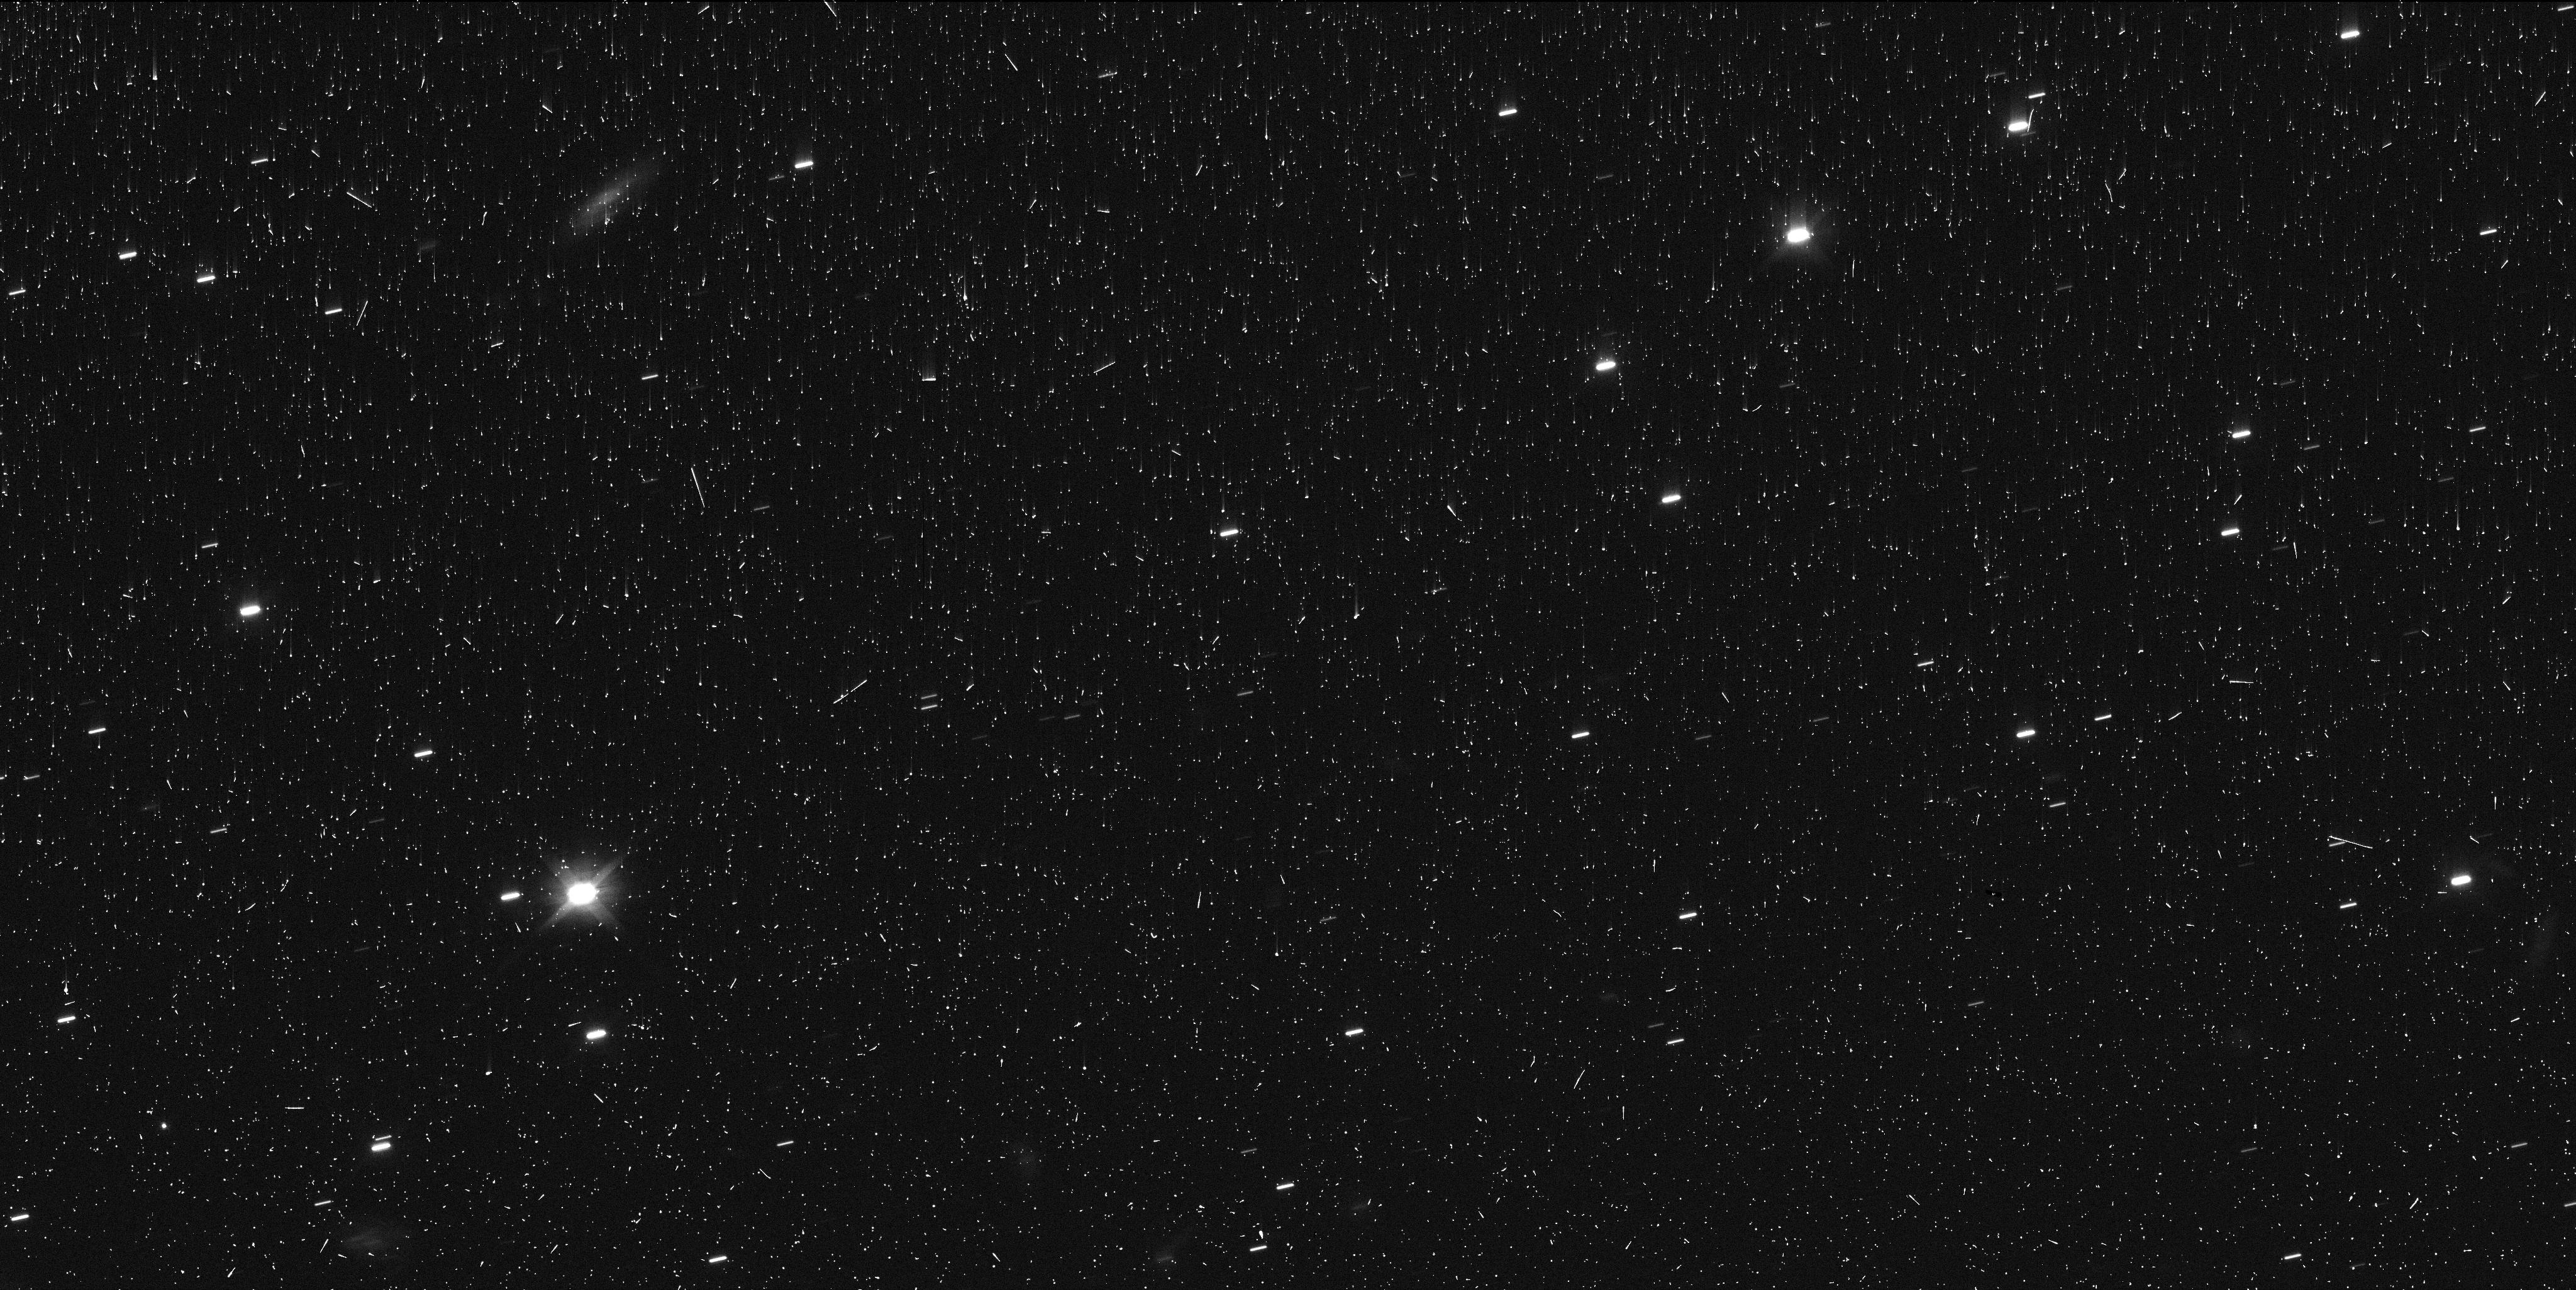
Target: 95626
Instrument: WFC3/UVIS
Filter: F555W
Exposure: 8 min
Observation ID: ifho03plq

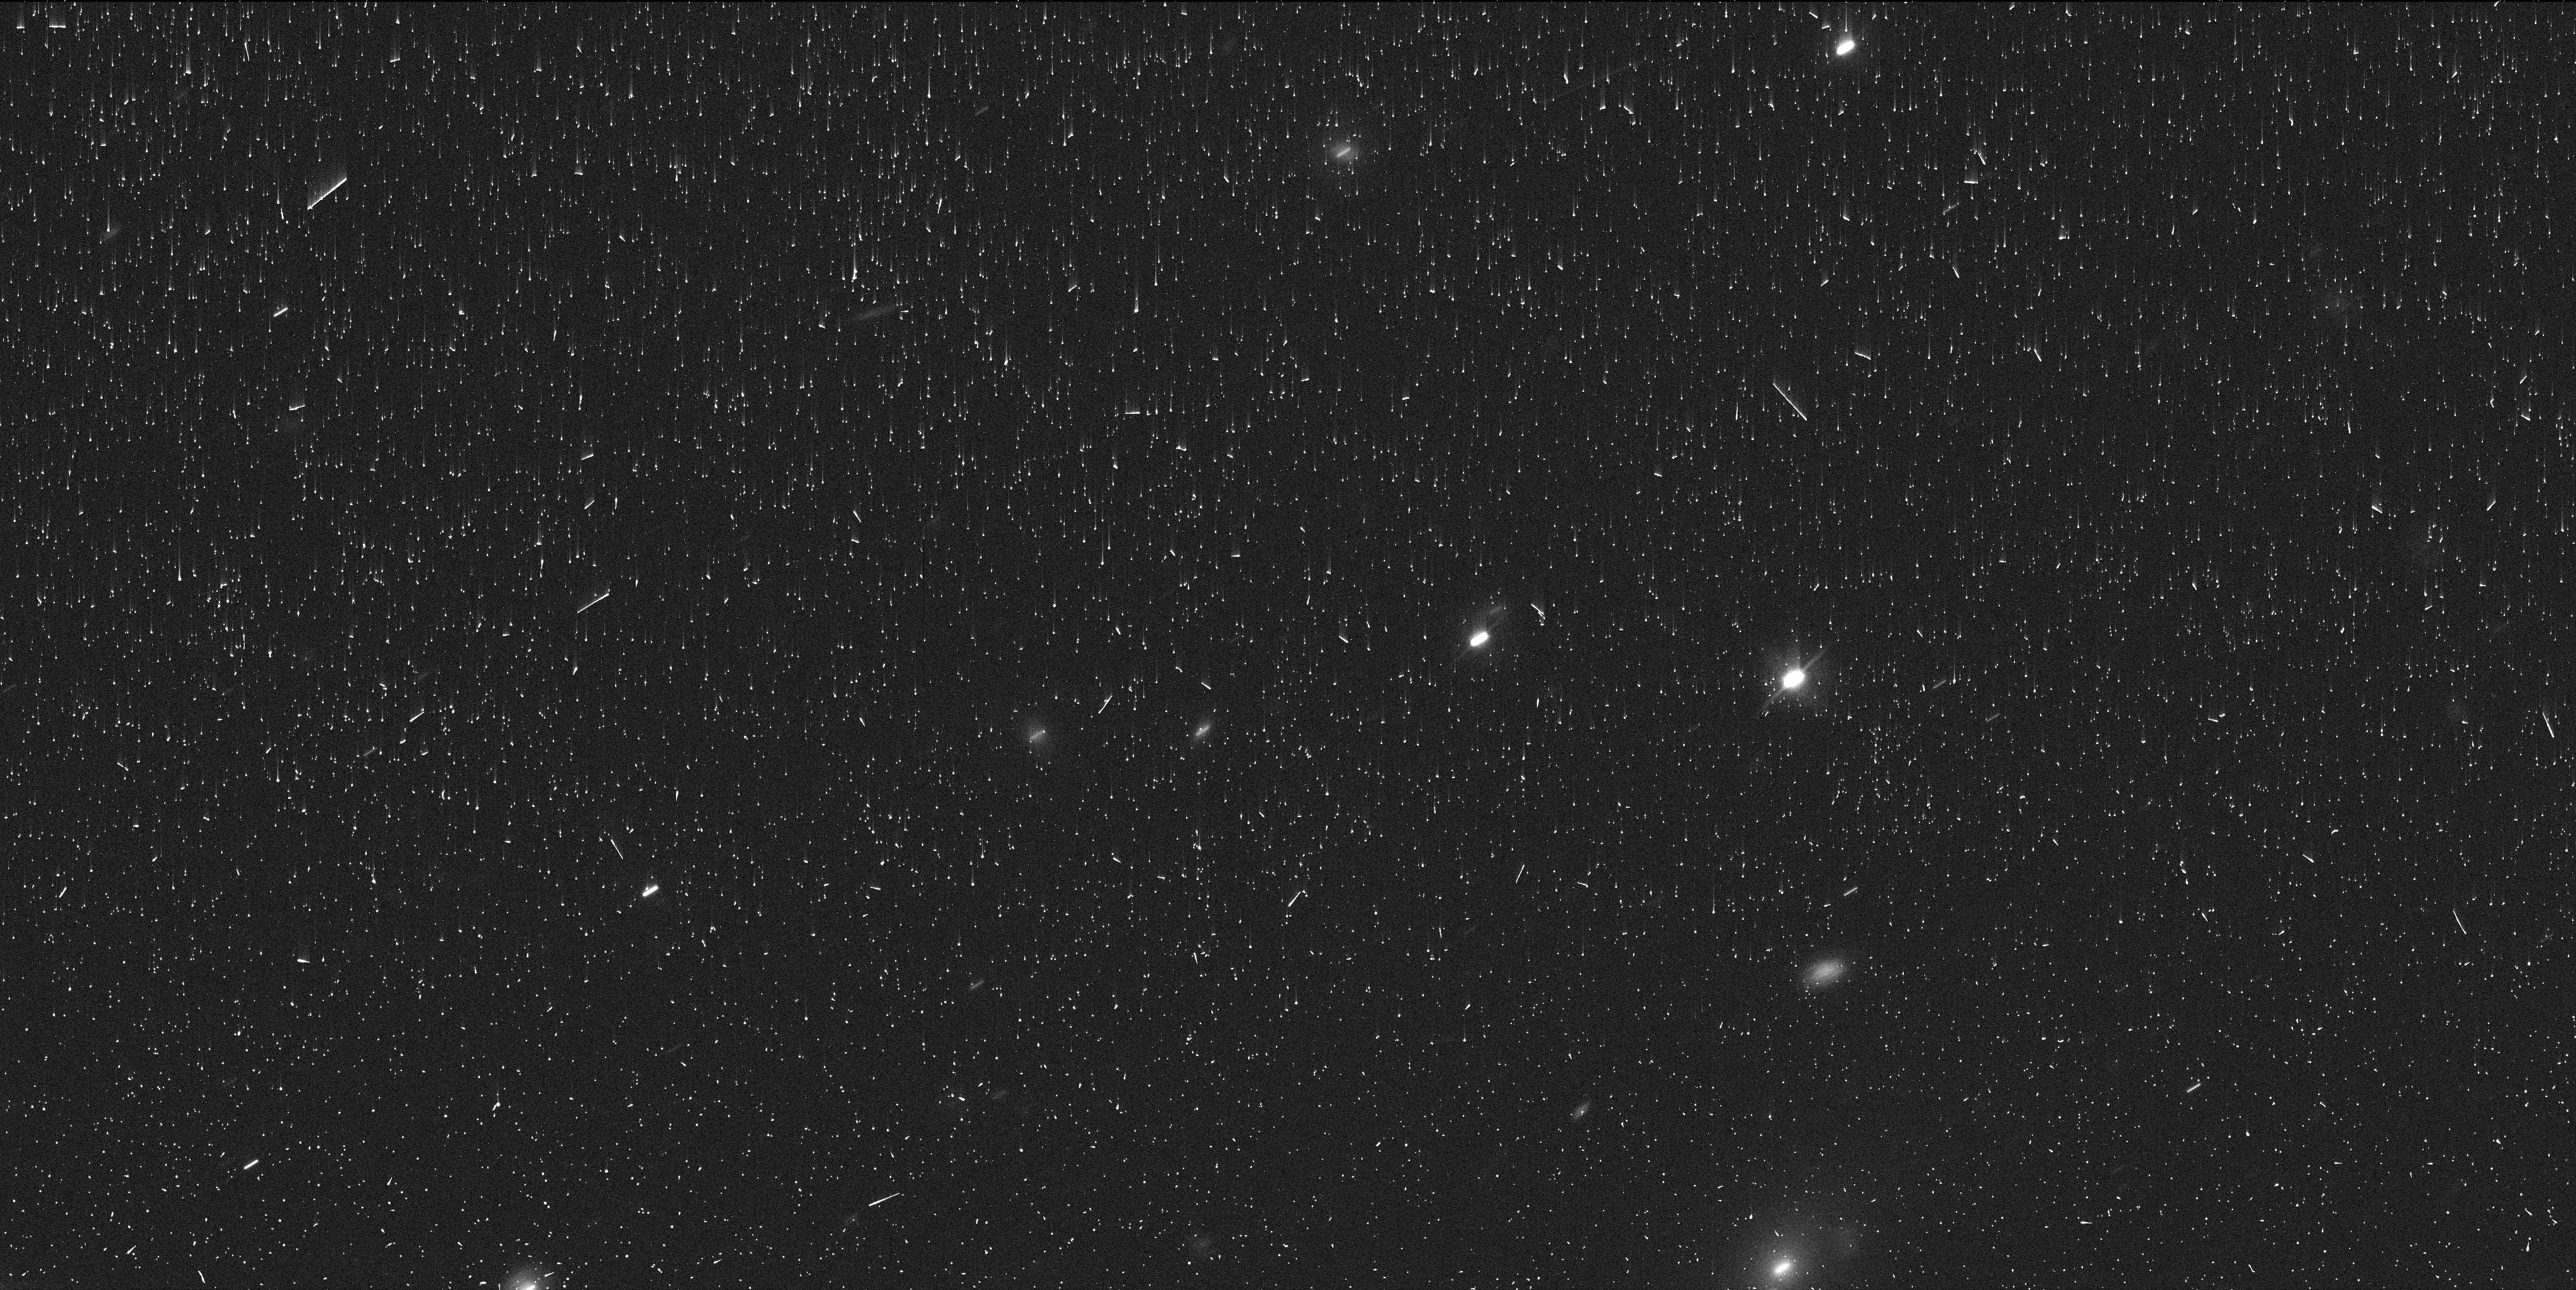
Target: 88269
Instrument: WFC3/UVIS
Filter: F555W
Exposure: 8 min
Observation ID: ifho04rsq

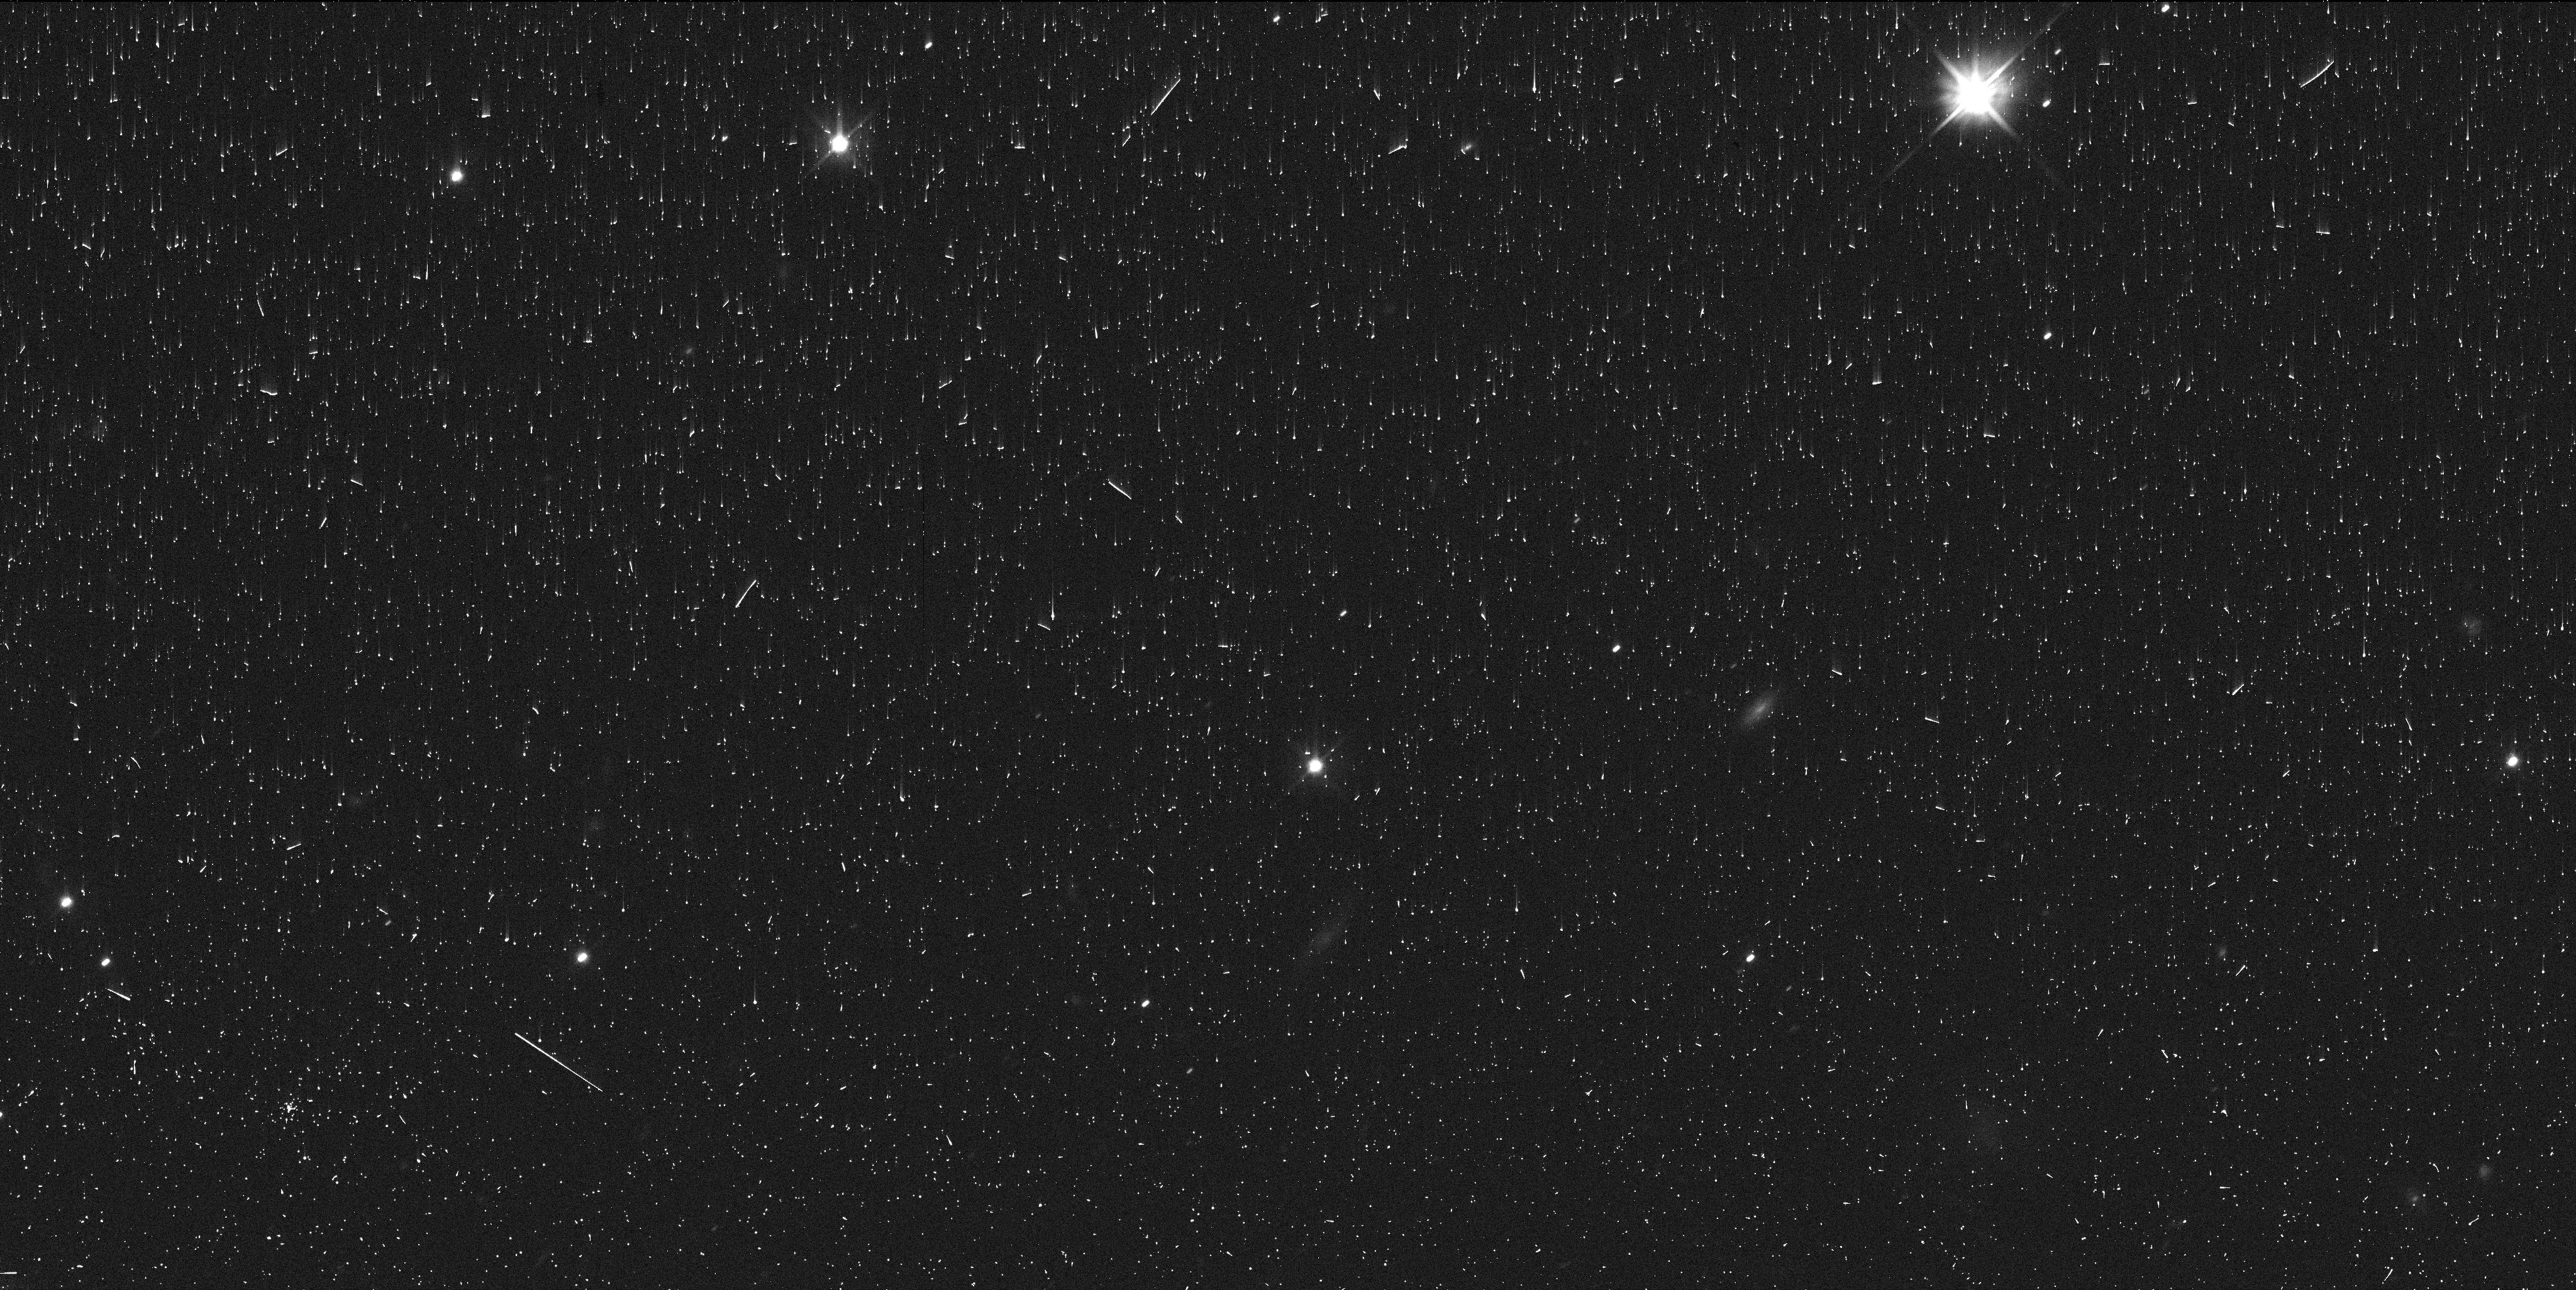
Target: 29981
Instrument: WFC3/UVIS
Filter: F555W
Exposure: 8 min
Observation ID: ifho19jhq

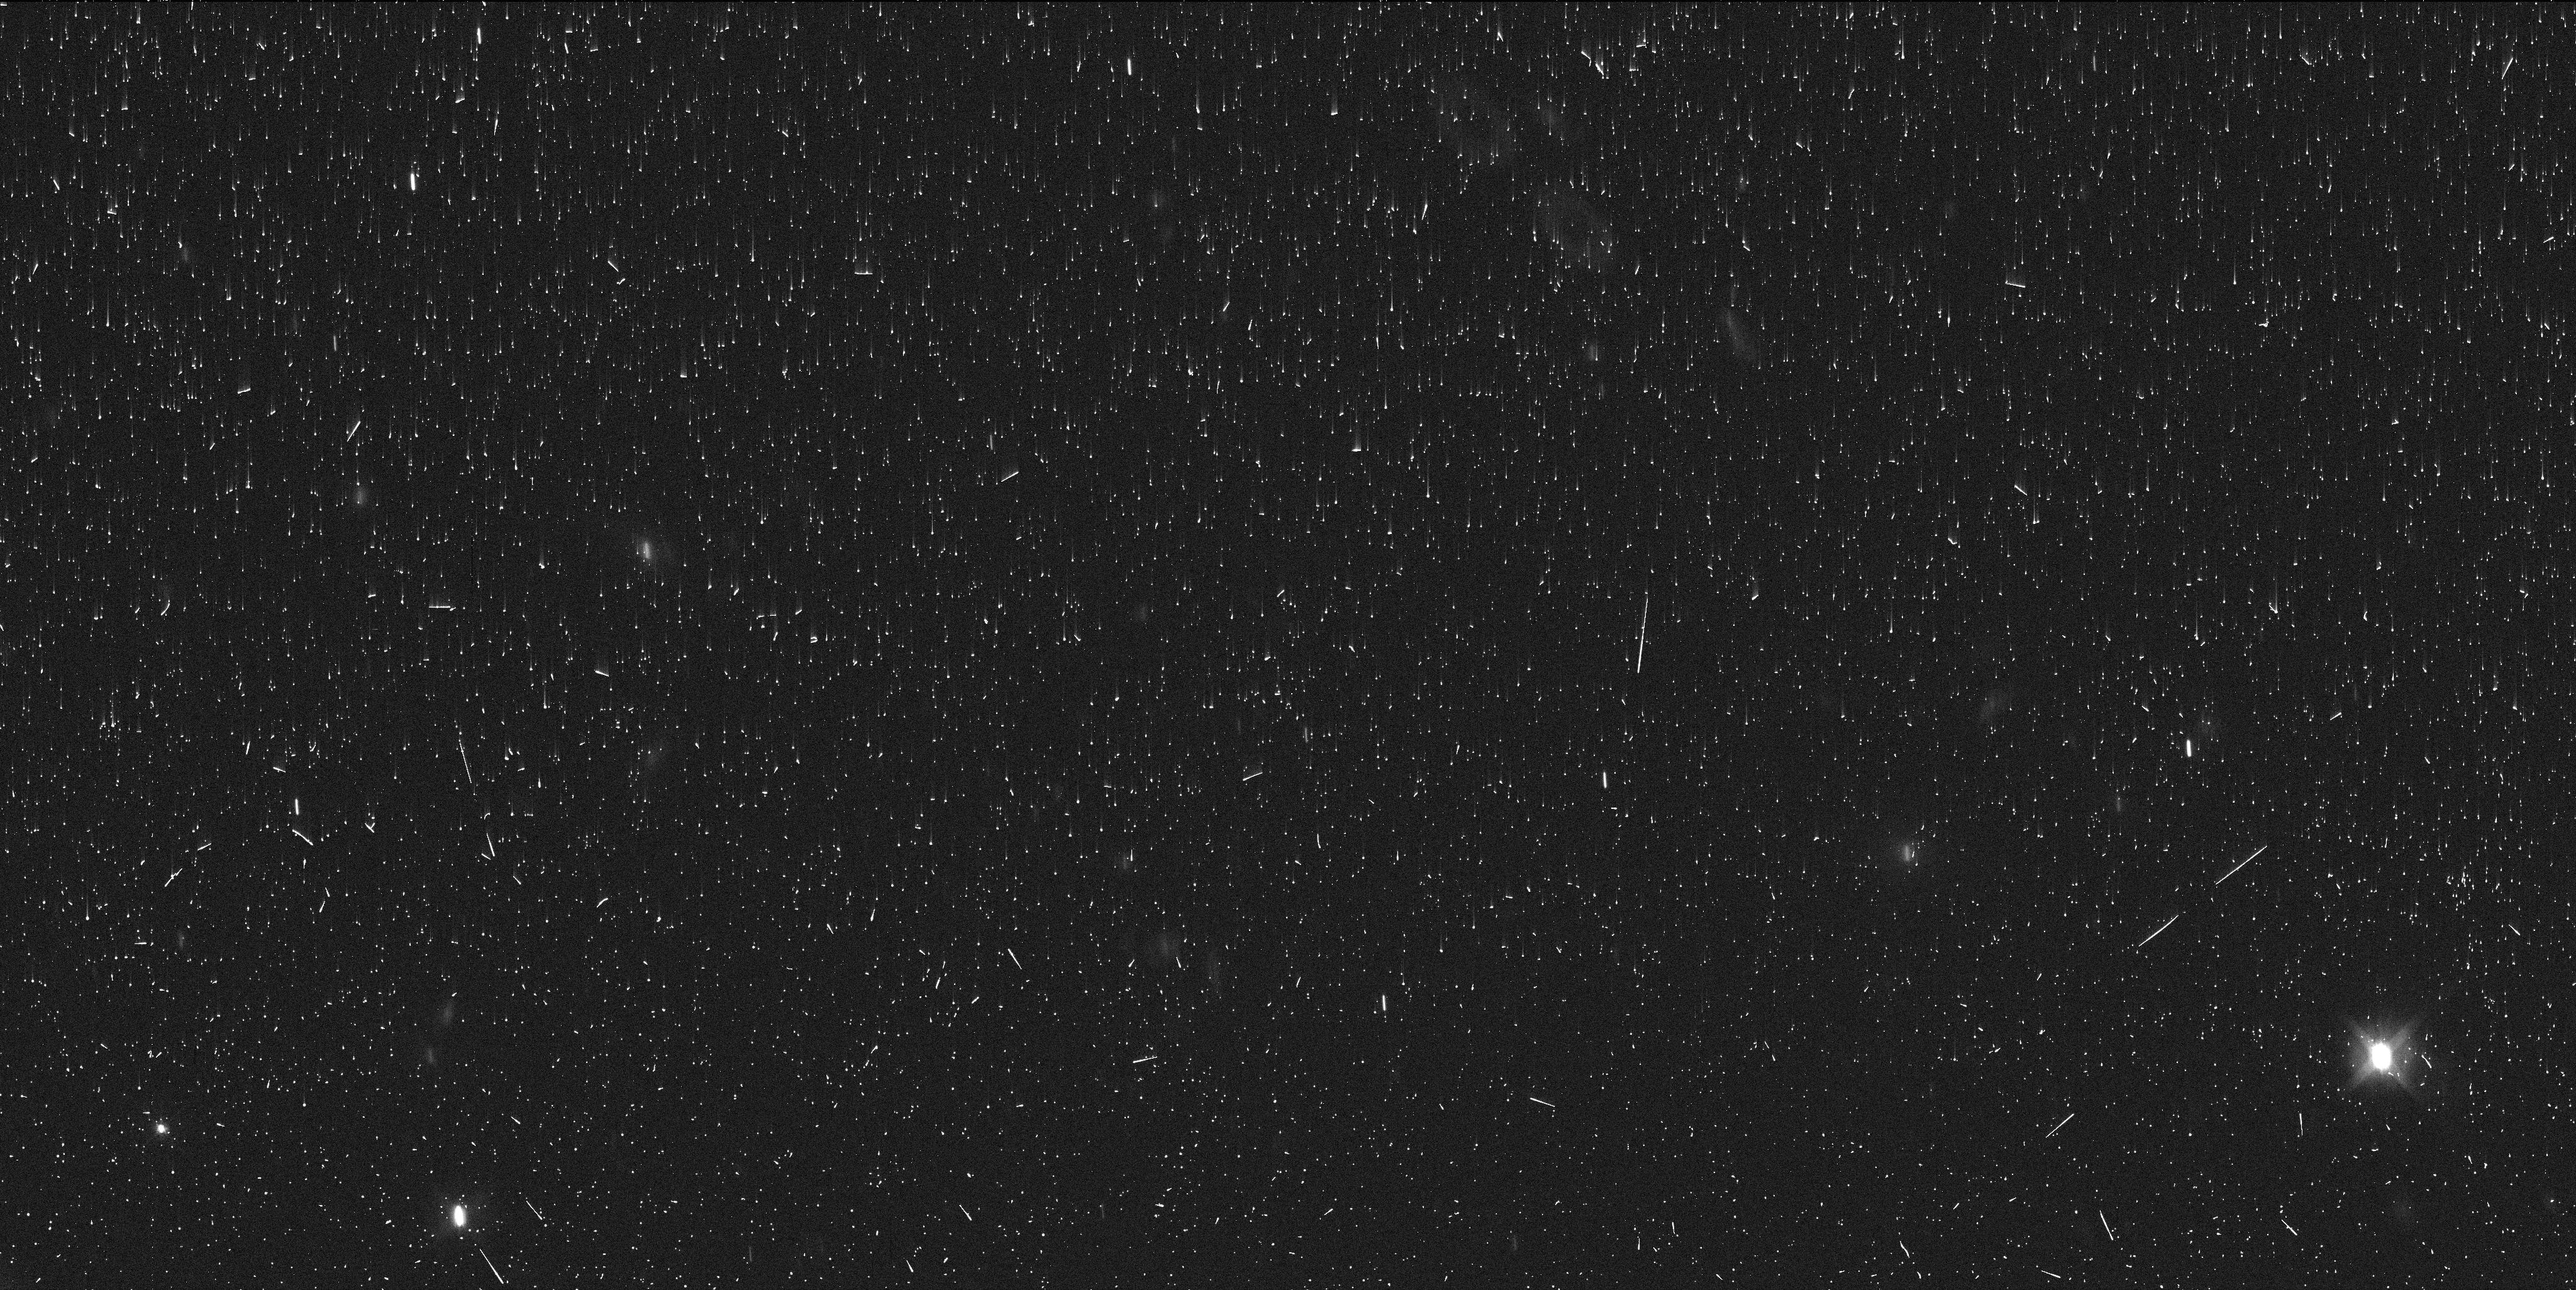
Target: 54598
Instrument: WFC3/UVIS
Filter: F555W
Exposure: 8 min
Observation ID: ifho11hlq

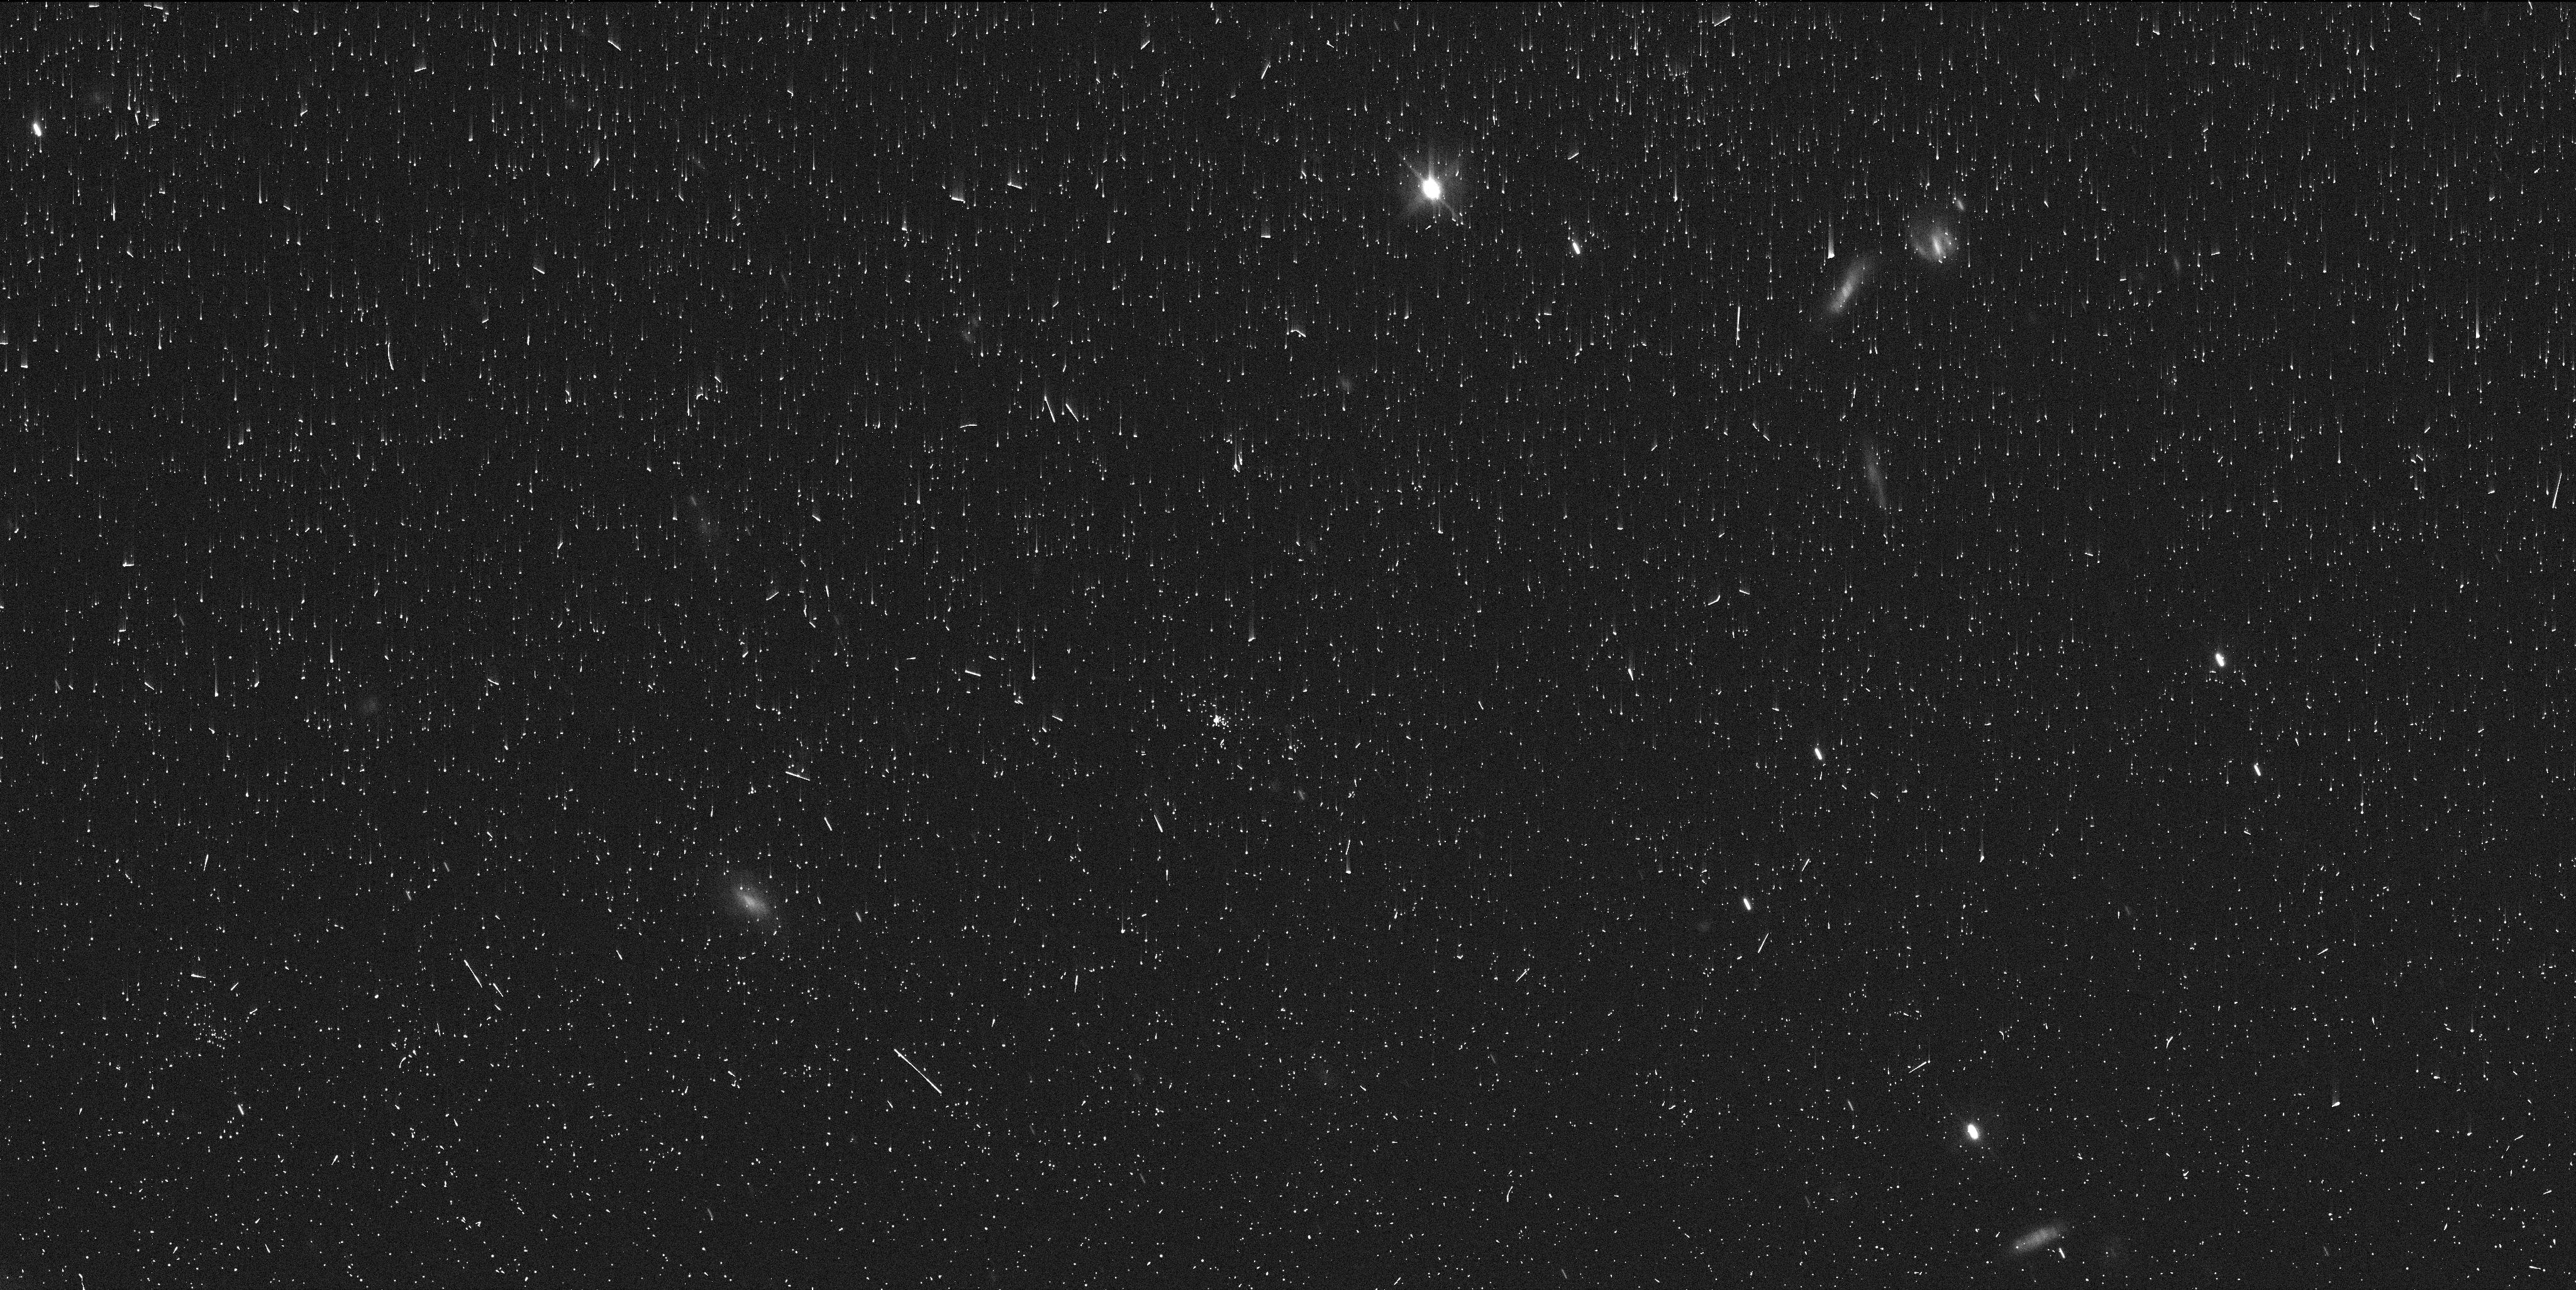
Target: 309741
Instrument: WFC3/UVIS
Filter: F555W
Exposure: 8 min
Observation ID: ifho61n2q

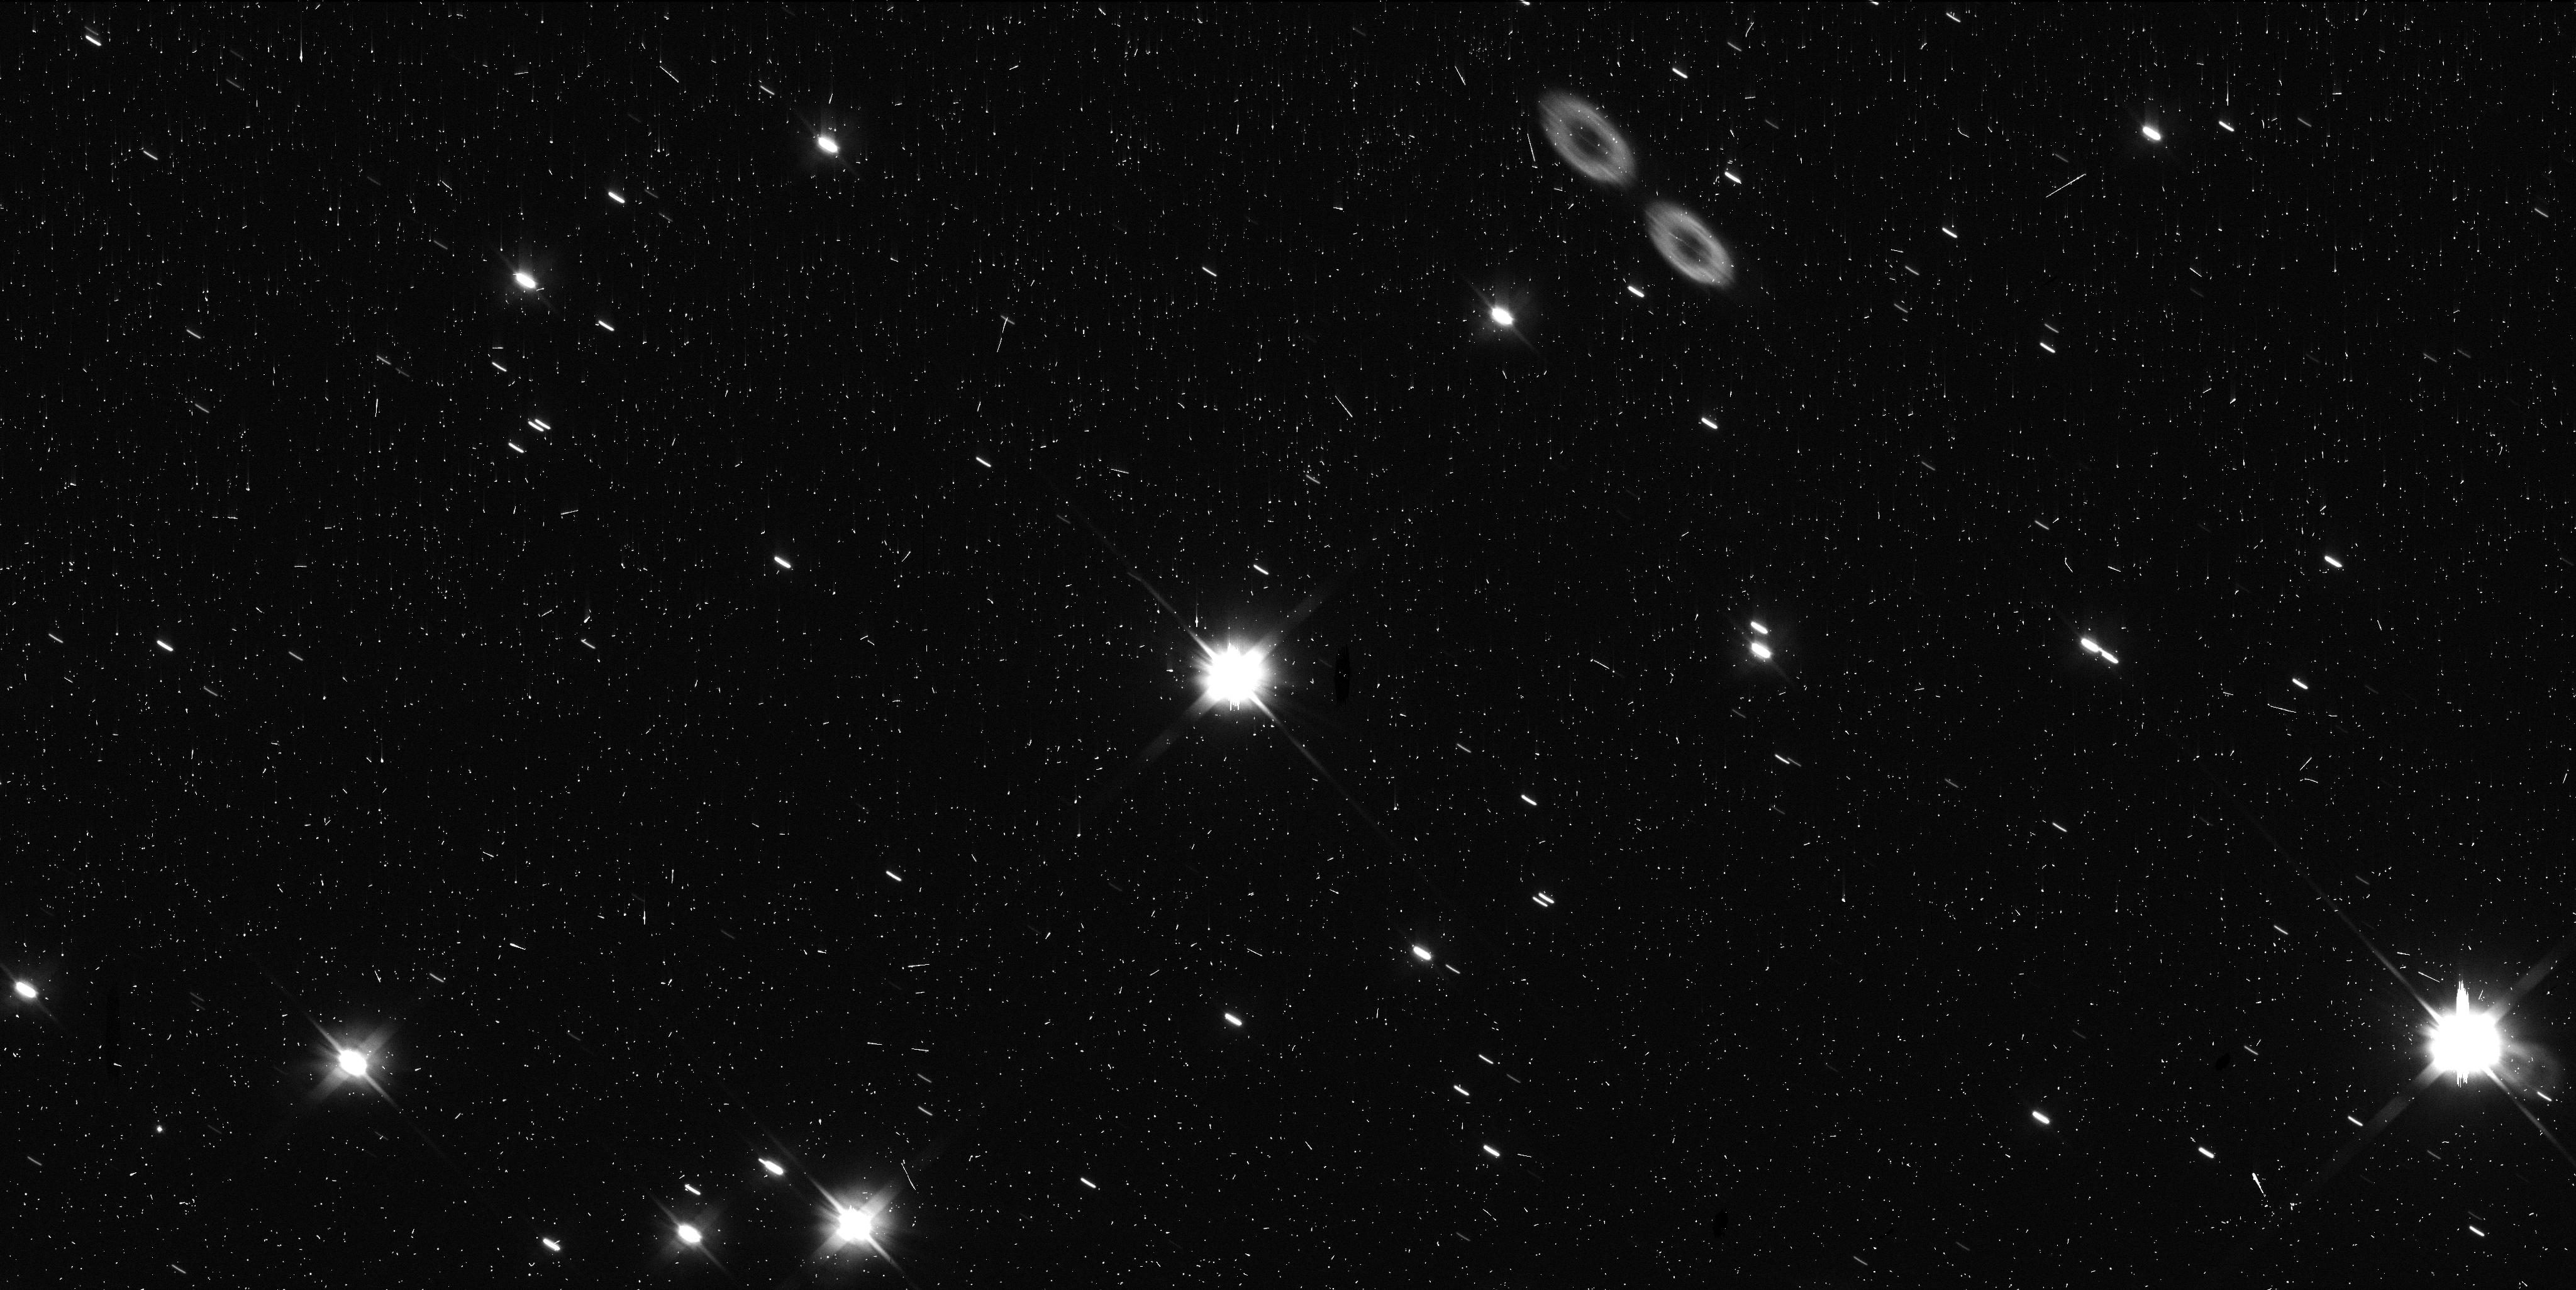
Target: 447178
Instrument: WFC3/UVIS
Filter: F555W
Exposure: 8 min
Observation ID: ifho48daq

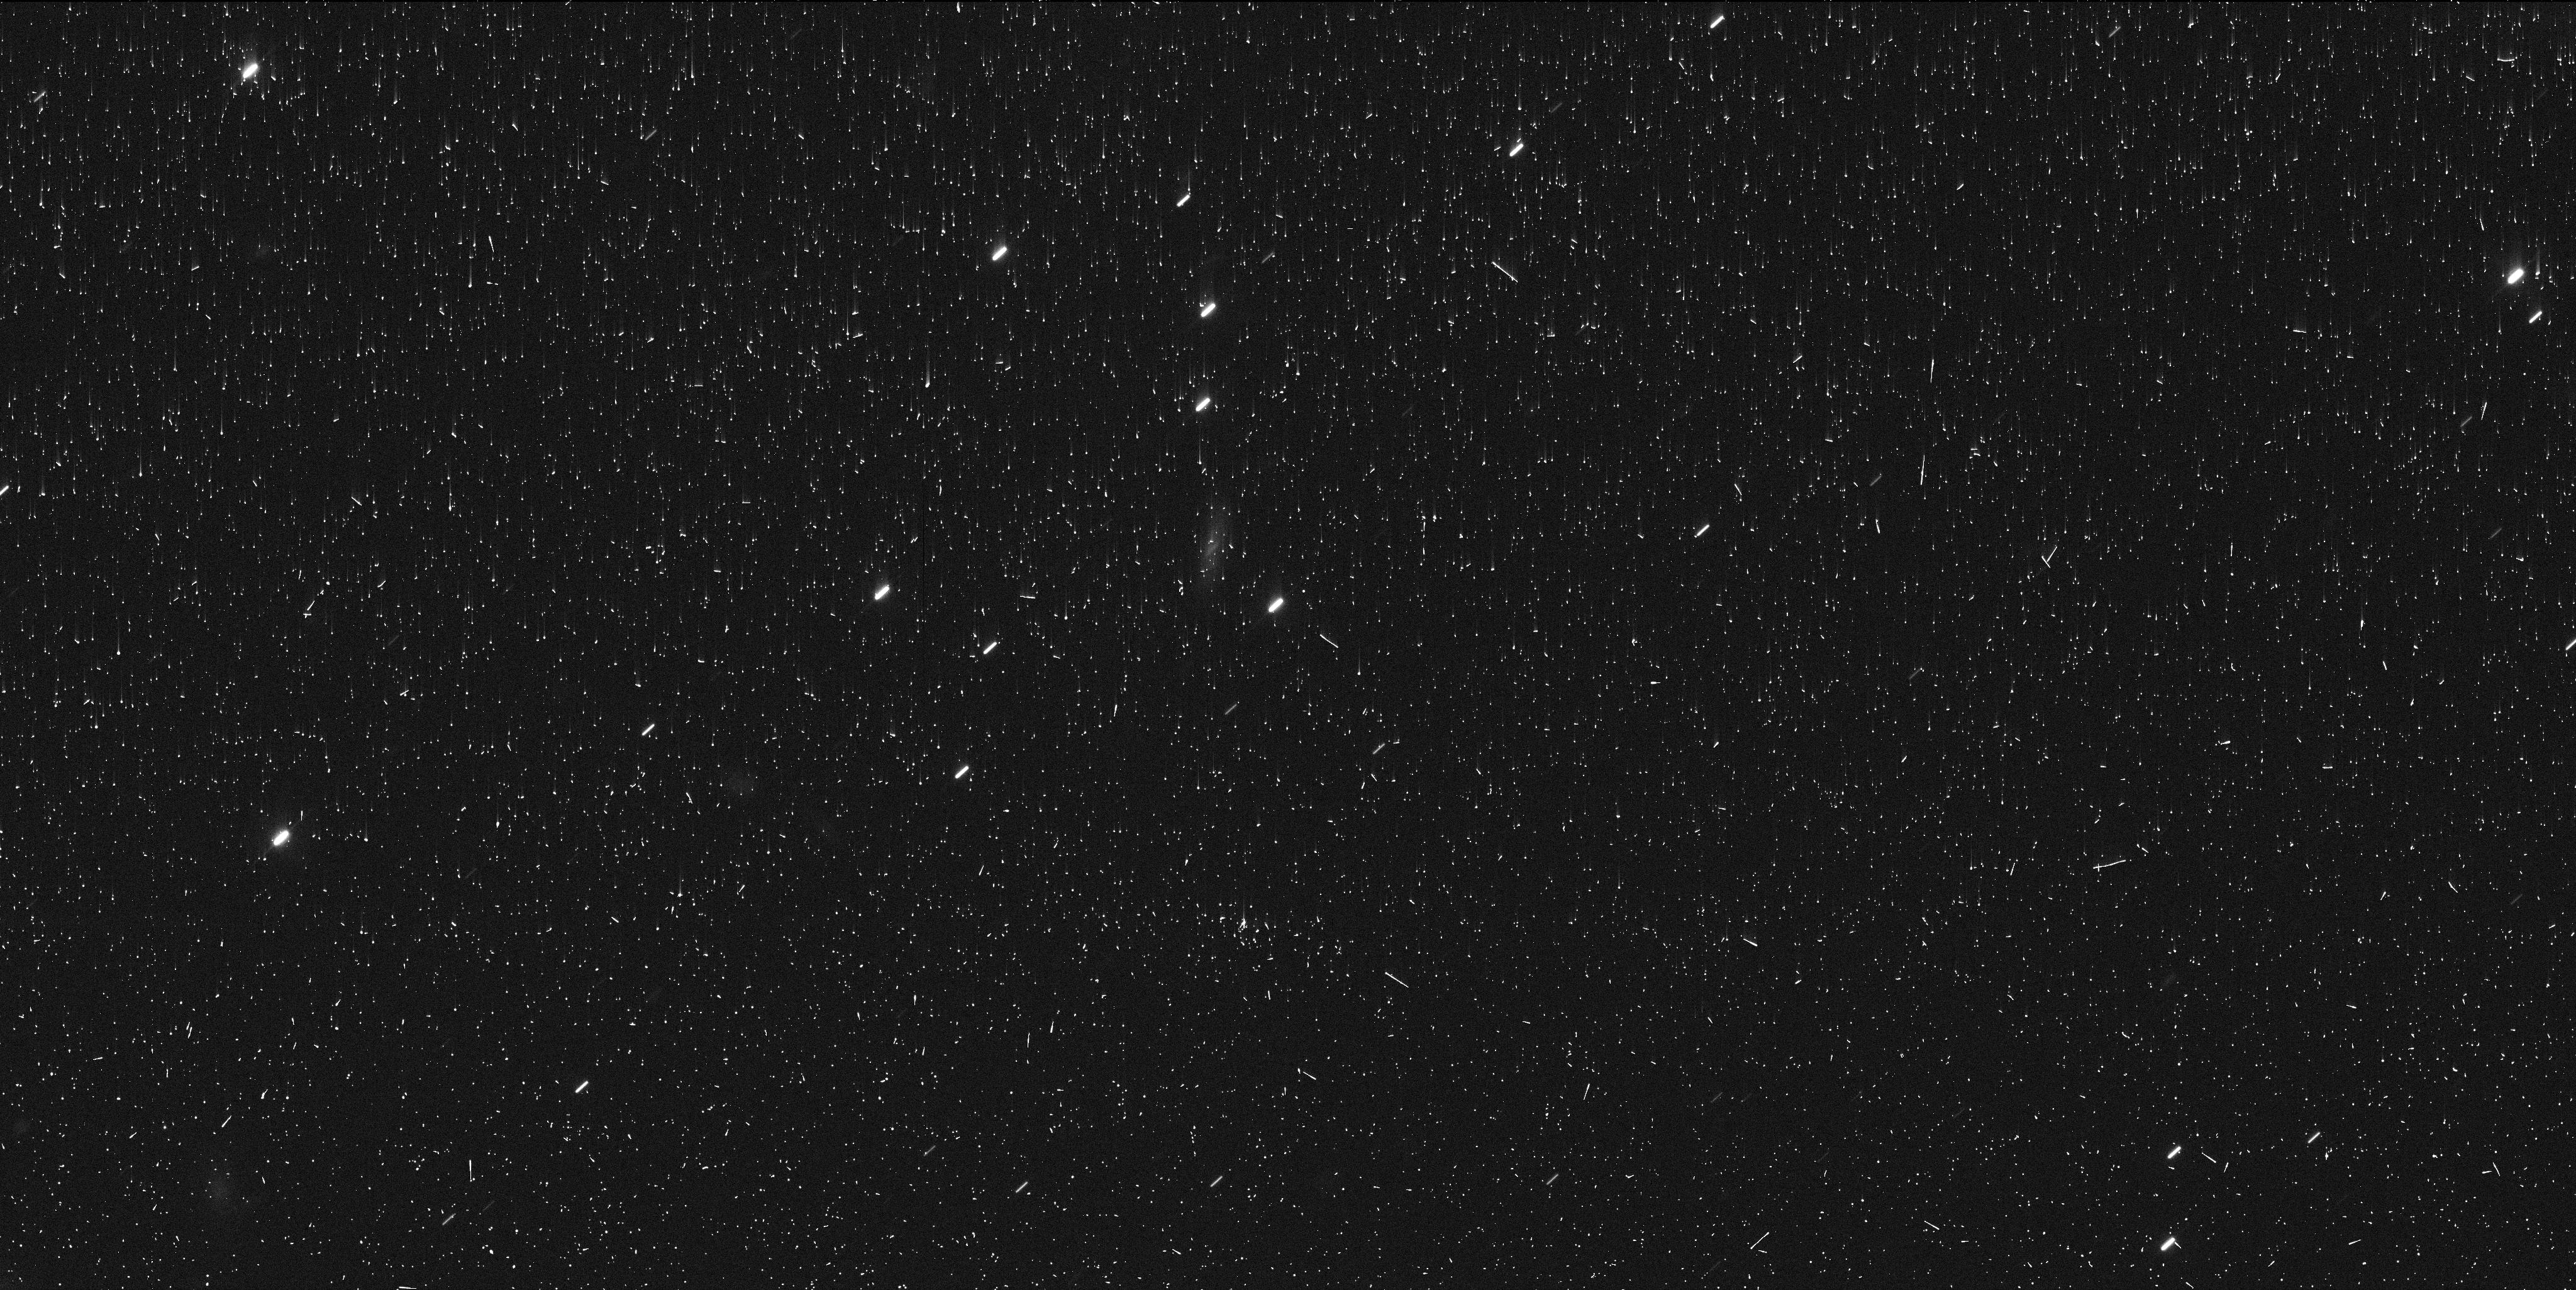
Target: 248835
Instrument: WFC3/UVIS
Filter: F555W
Exposure: 8 min
Observation ID: ifho37cxq

An HST Snapshot test of a long-standing mystery in the outer Solar System (PI: Trilling, David E.)

The outermost region in our Solar System retains pristine signatures of planetary system formation and evolution. Centaurs -- objects on dynamically unstable orbits between Neptune and Jupiter -- show, not a continuum of colors, but two distinct surface colors: more red, and less red or "blue." Two rival hypotheses can explain this Centaur color dichotomy. The first hypothesis is that a thermal gradient in the protoplanetary disk led to a compositional gradient for primordial bodies. The second hypothesis is instead that the color dichotomy is a result of recent surface evolution. In this case, for some Centaurs, sublimation of volatile material may have resulted in the accumulation of fresh "blue" material that has buried ancient radiation-reddened surfaces. Here we propose a novel method to test the idea that activity is responsible for the two color groups of Centaurs. We will use the exceptional angular resolution and sensitivity of HST to detect or set stringent upper limits on the presence of activity for Centaurs, far exceeding limits that can be achieved from ground-based telescopes. We will observe up to 62 Centaurs in a snapshot (SNAP) program. If we find activity only among blue Centaurs, we will confirm that activity is responsible for this color. If we find activity among both red and blue Centaurs at approximately the same rate, the interpretation points instead to an explanation relating to cosmochemical formation in the protoplanetary disk. This program will contribute significantly to the total number of known active Centaurs. This project can only be carried out with HST, and SNAP is an ideal mechanism to collect this data.